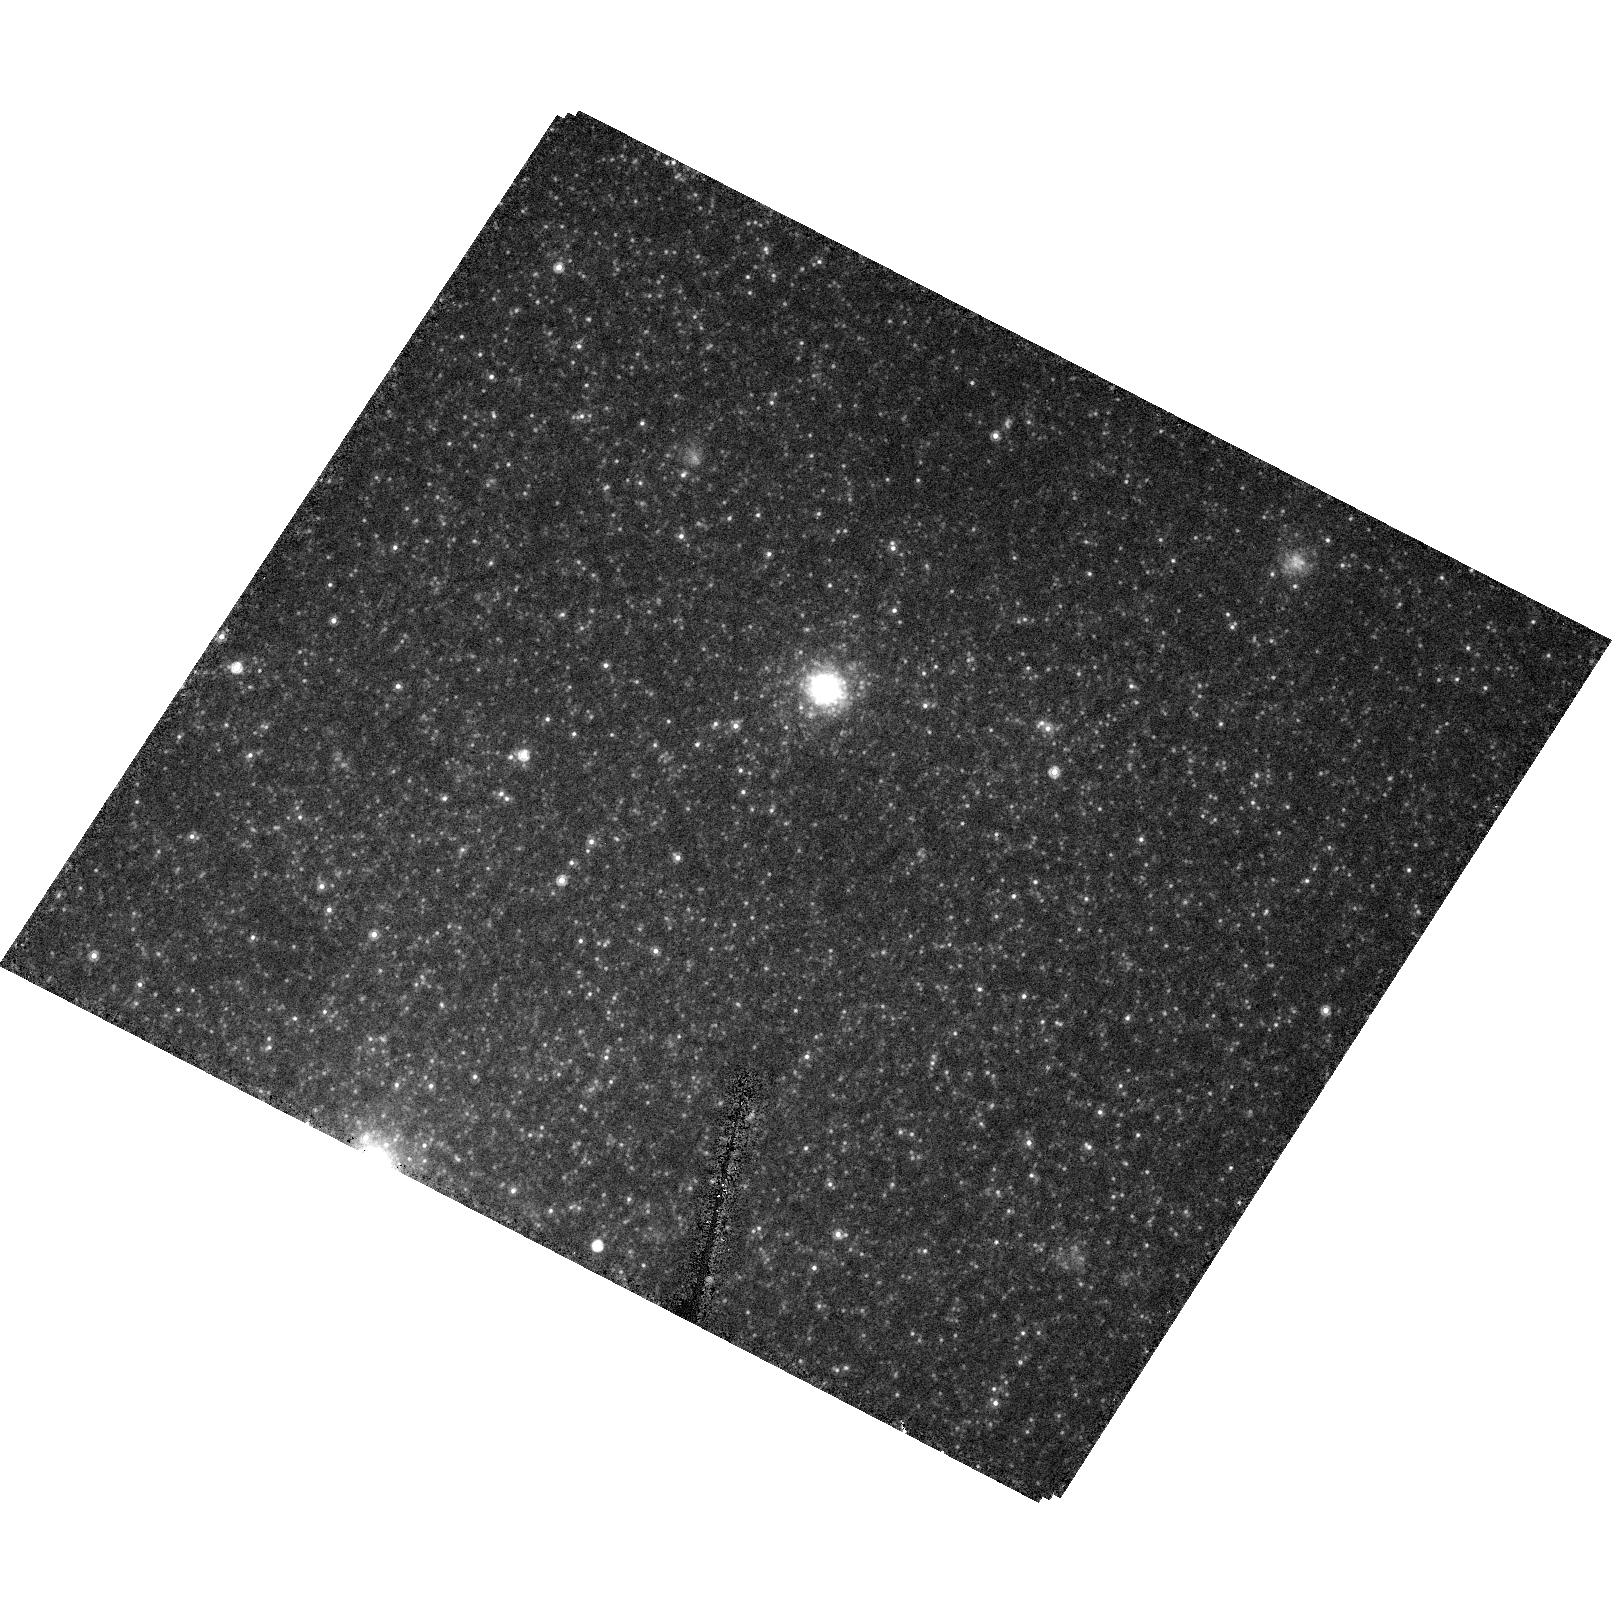
Target: NGC4214-POS2
Instrument: ACS/HRC
Filter: F814W
Exposure: 6 min
Observation ID: hst_10332_10_acs_hrc_f814w_j90w10

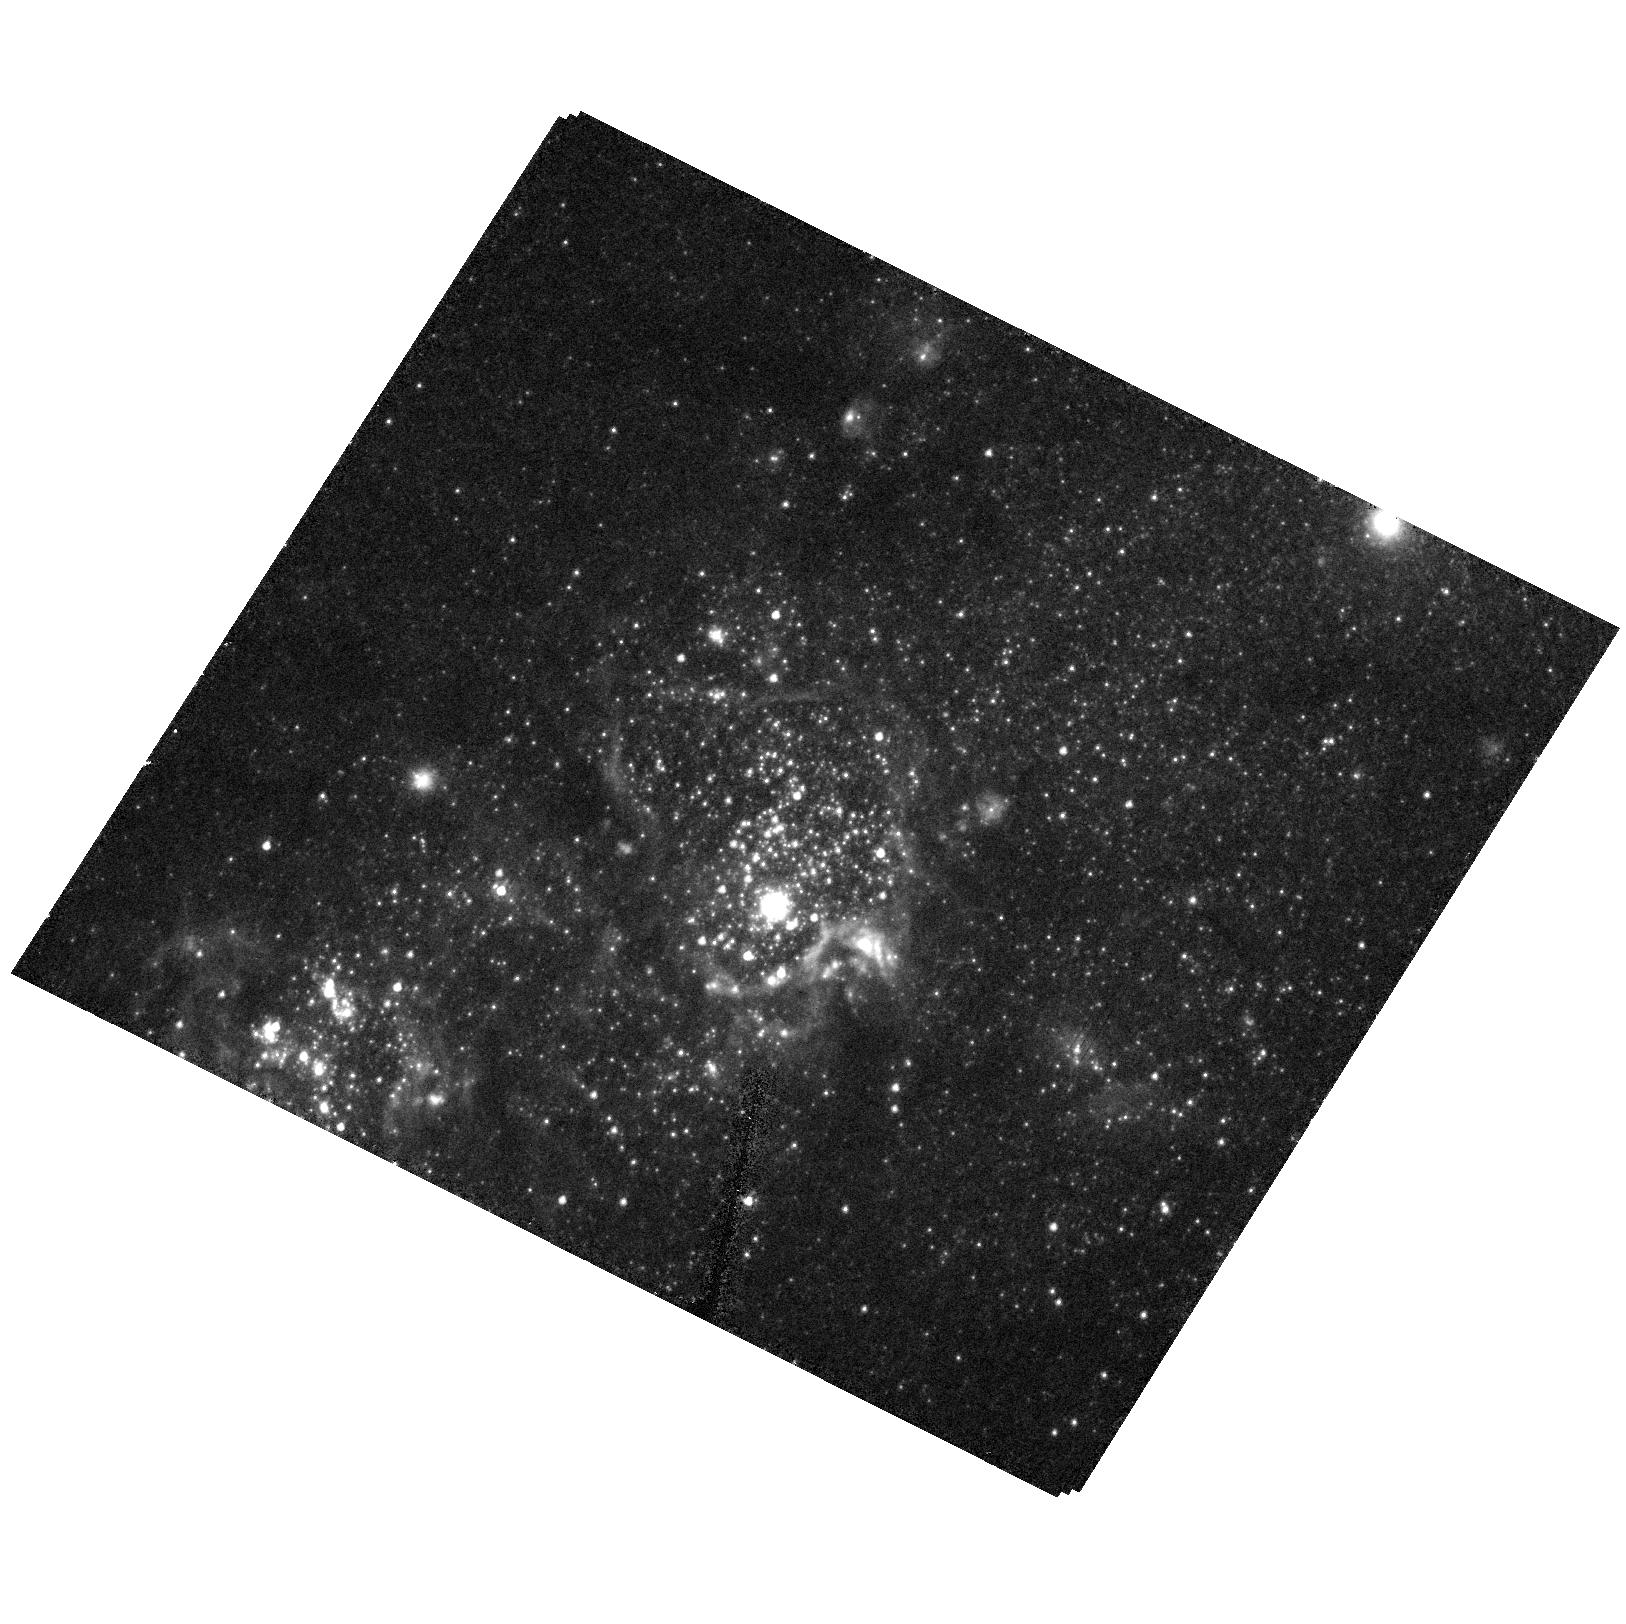
Target: NGC4214
Instrument: ACS/HRC
Filter: F555W
Exposure: 7 min
Observation ID: hst_10332_20_acs_hrc_f555w_j90w20

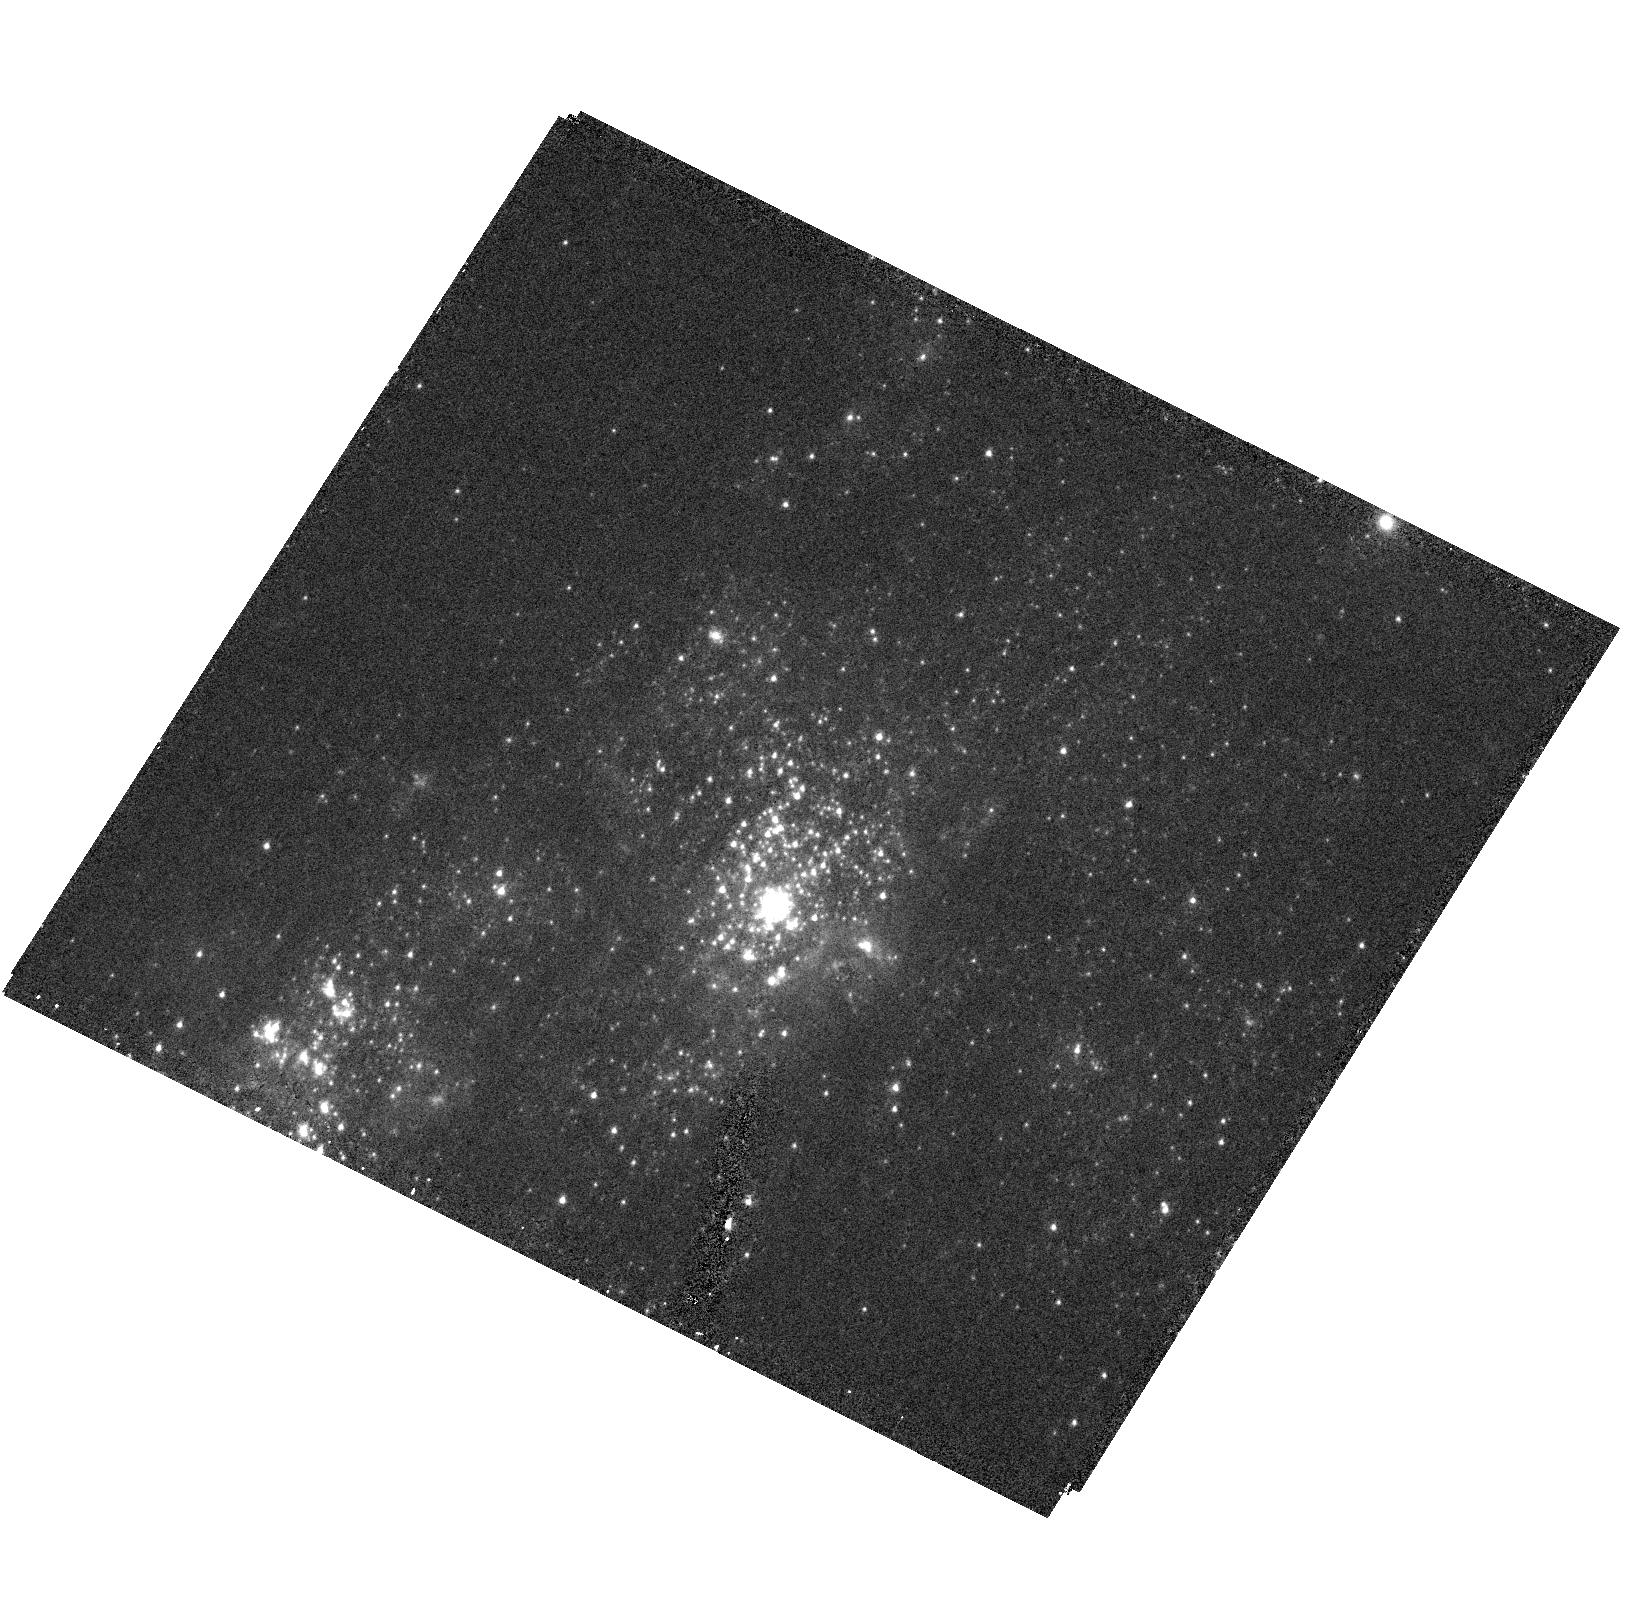
Target: NGC4214
Instrument: ACS/HRC
Filter: F330W
Exposure: 13 min
Observation ID: hst_10332_20_acs_hrc_f330w_j90w20

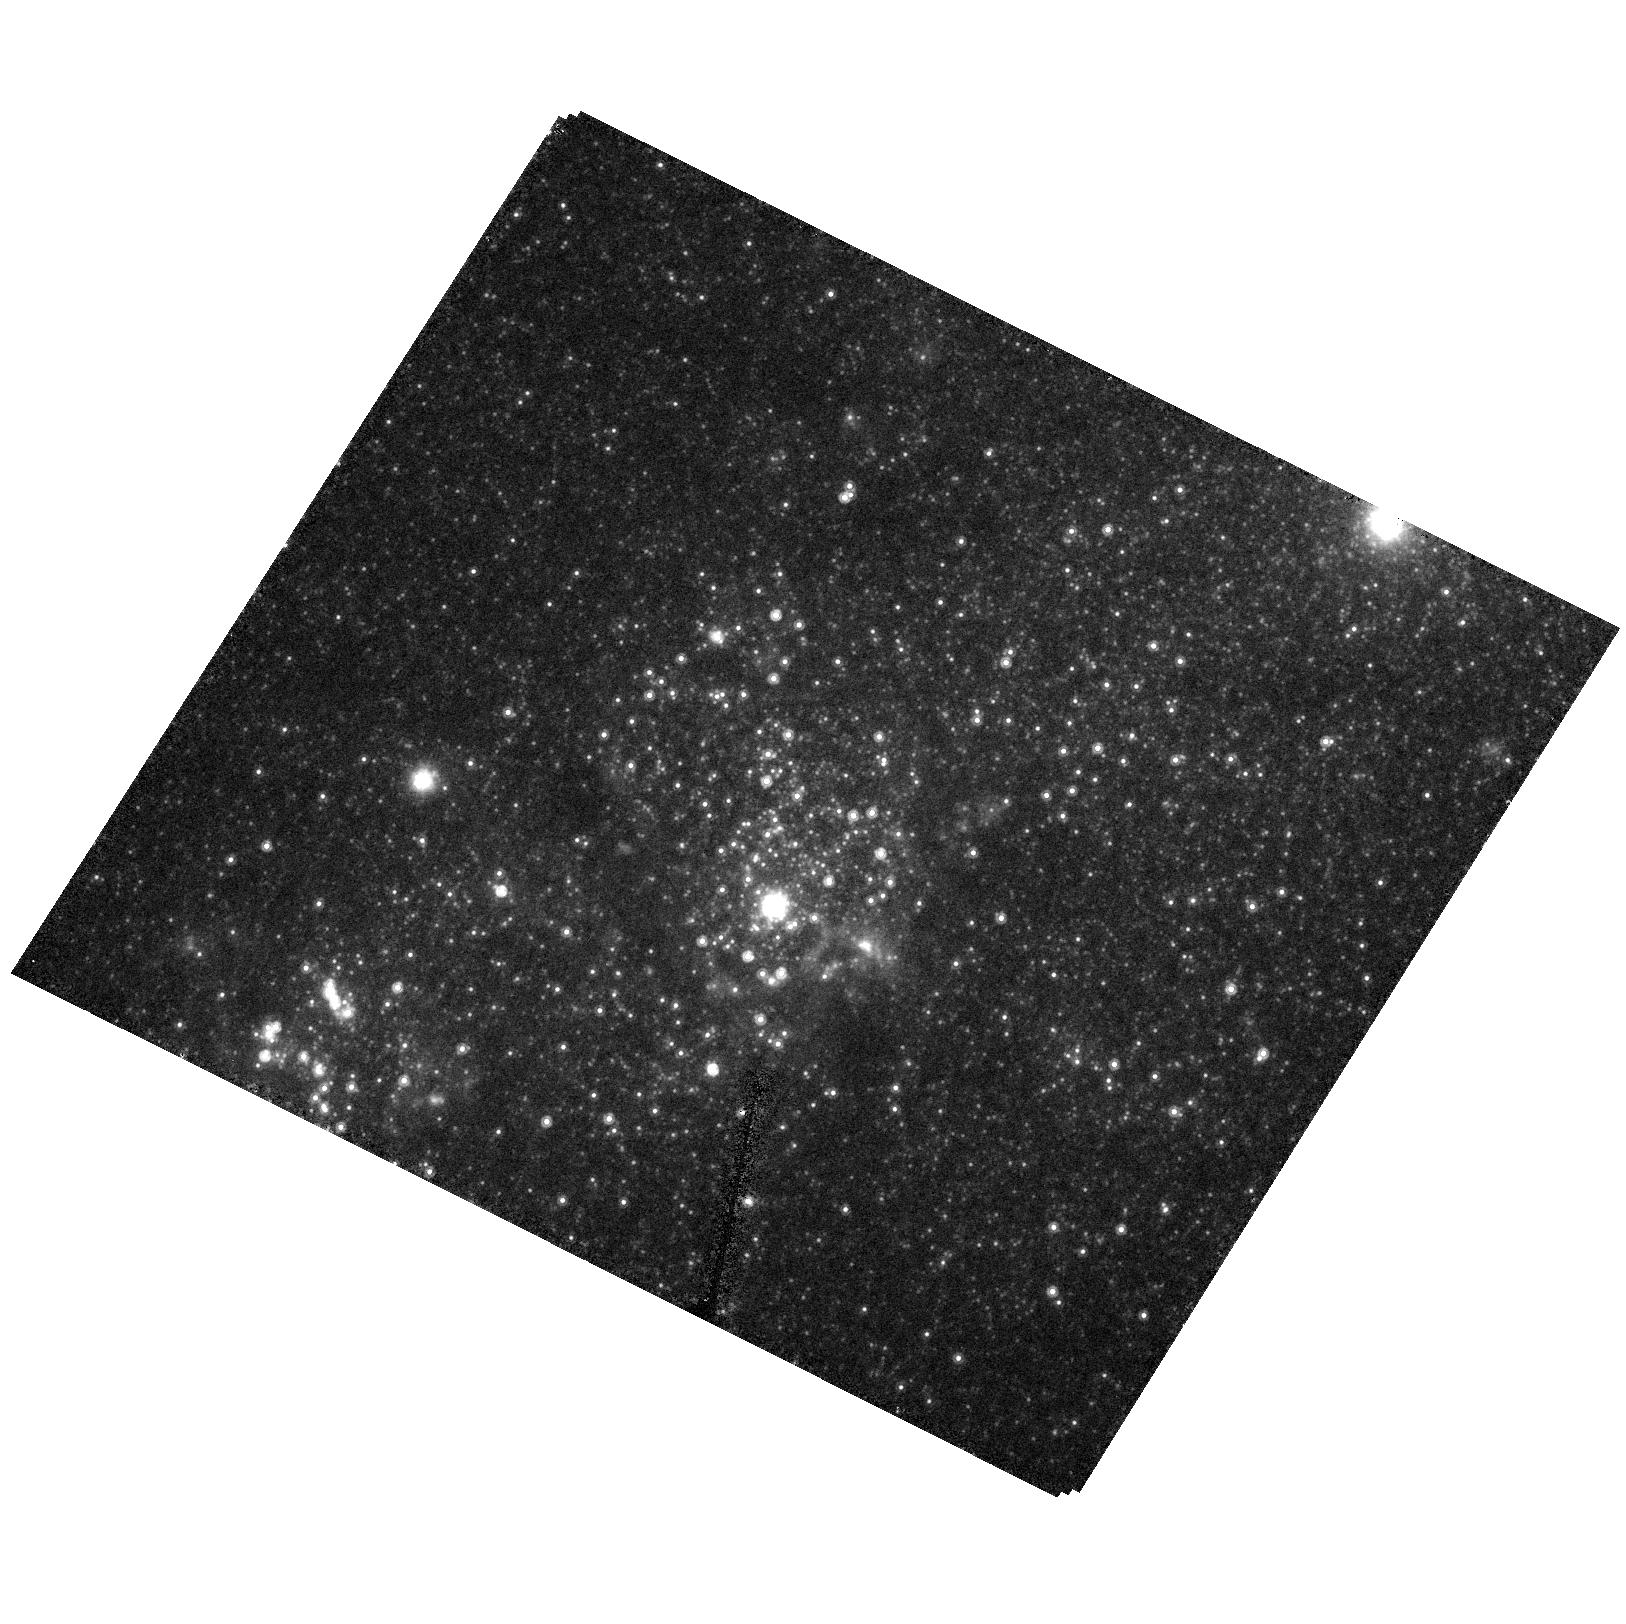
Target: NGC4214
Instrument: ACS/HRC
Filter: F814W
Exposure: 6 min
Observation ID: hst_10332_20_acs_hrc_f814w_j90w20

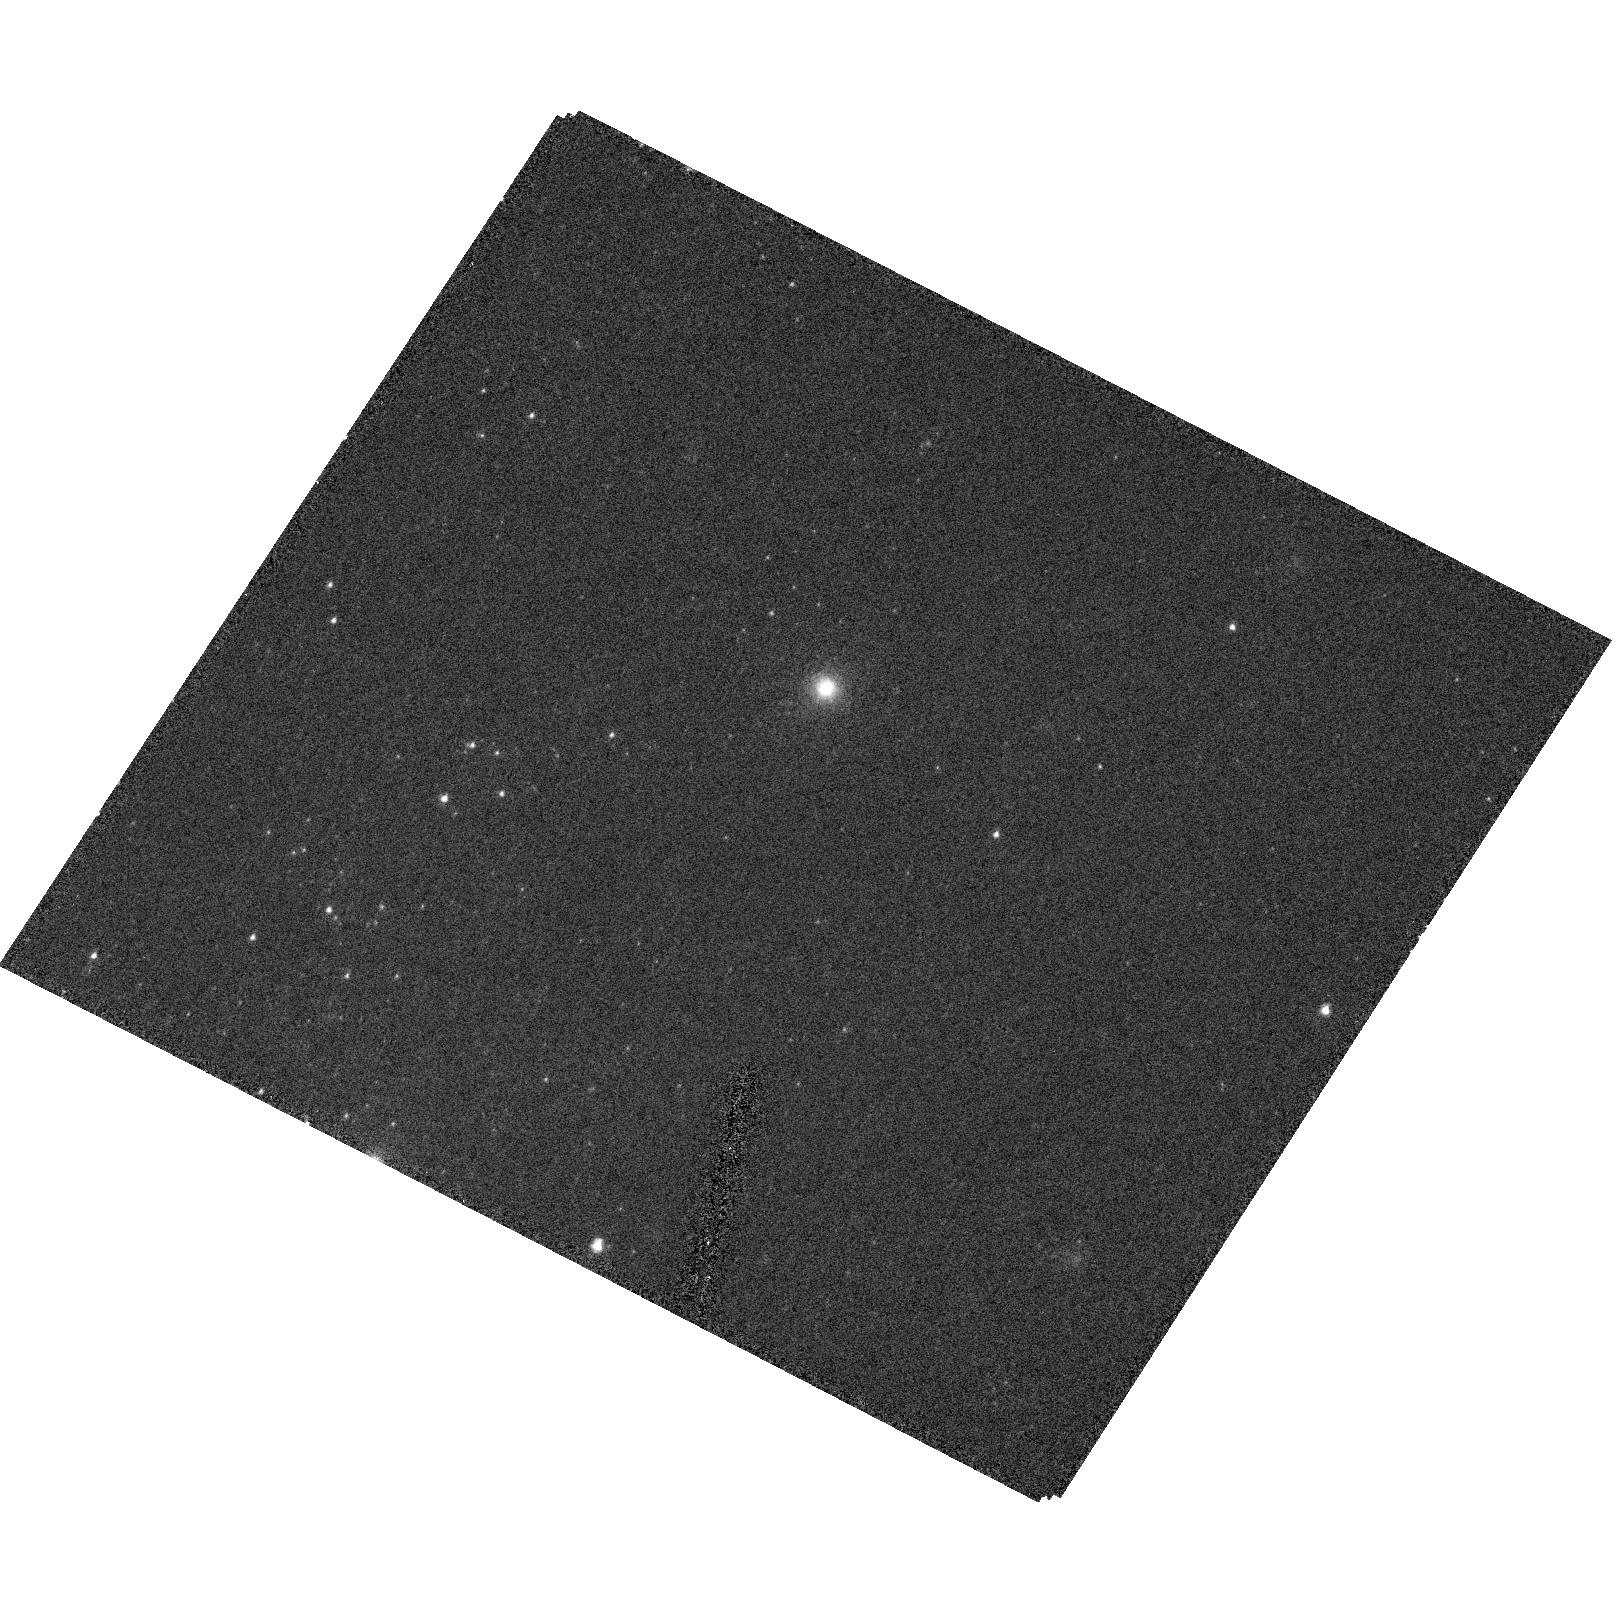
Target: NGC4214-POS2
Instrument: ACS/HRC
Filter: F330W
Exposure: 13 min
Observation ID: hst_10332_10_acs_hrc_f330w_j90w10

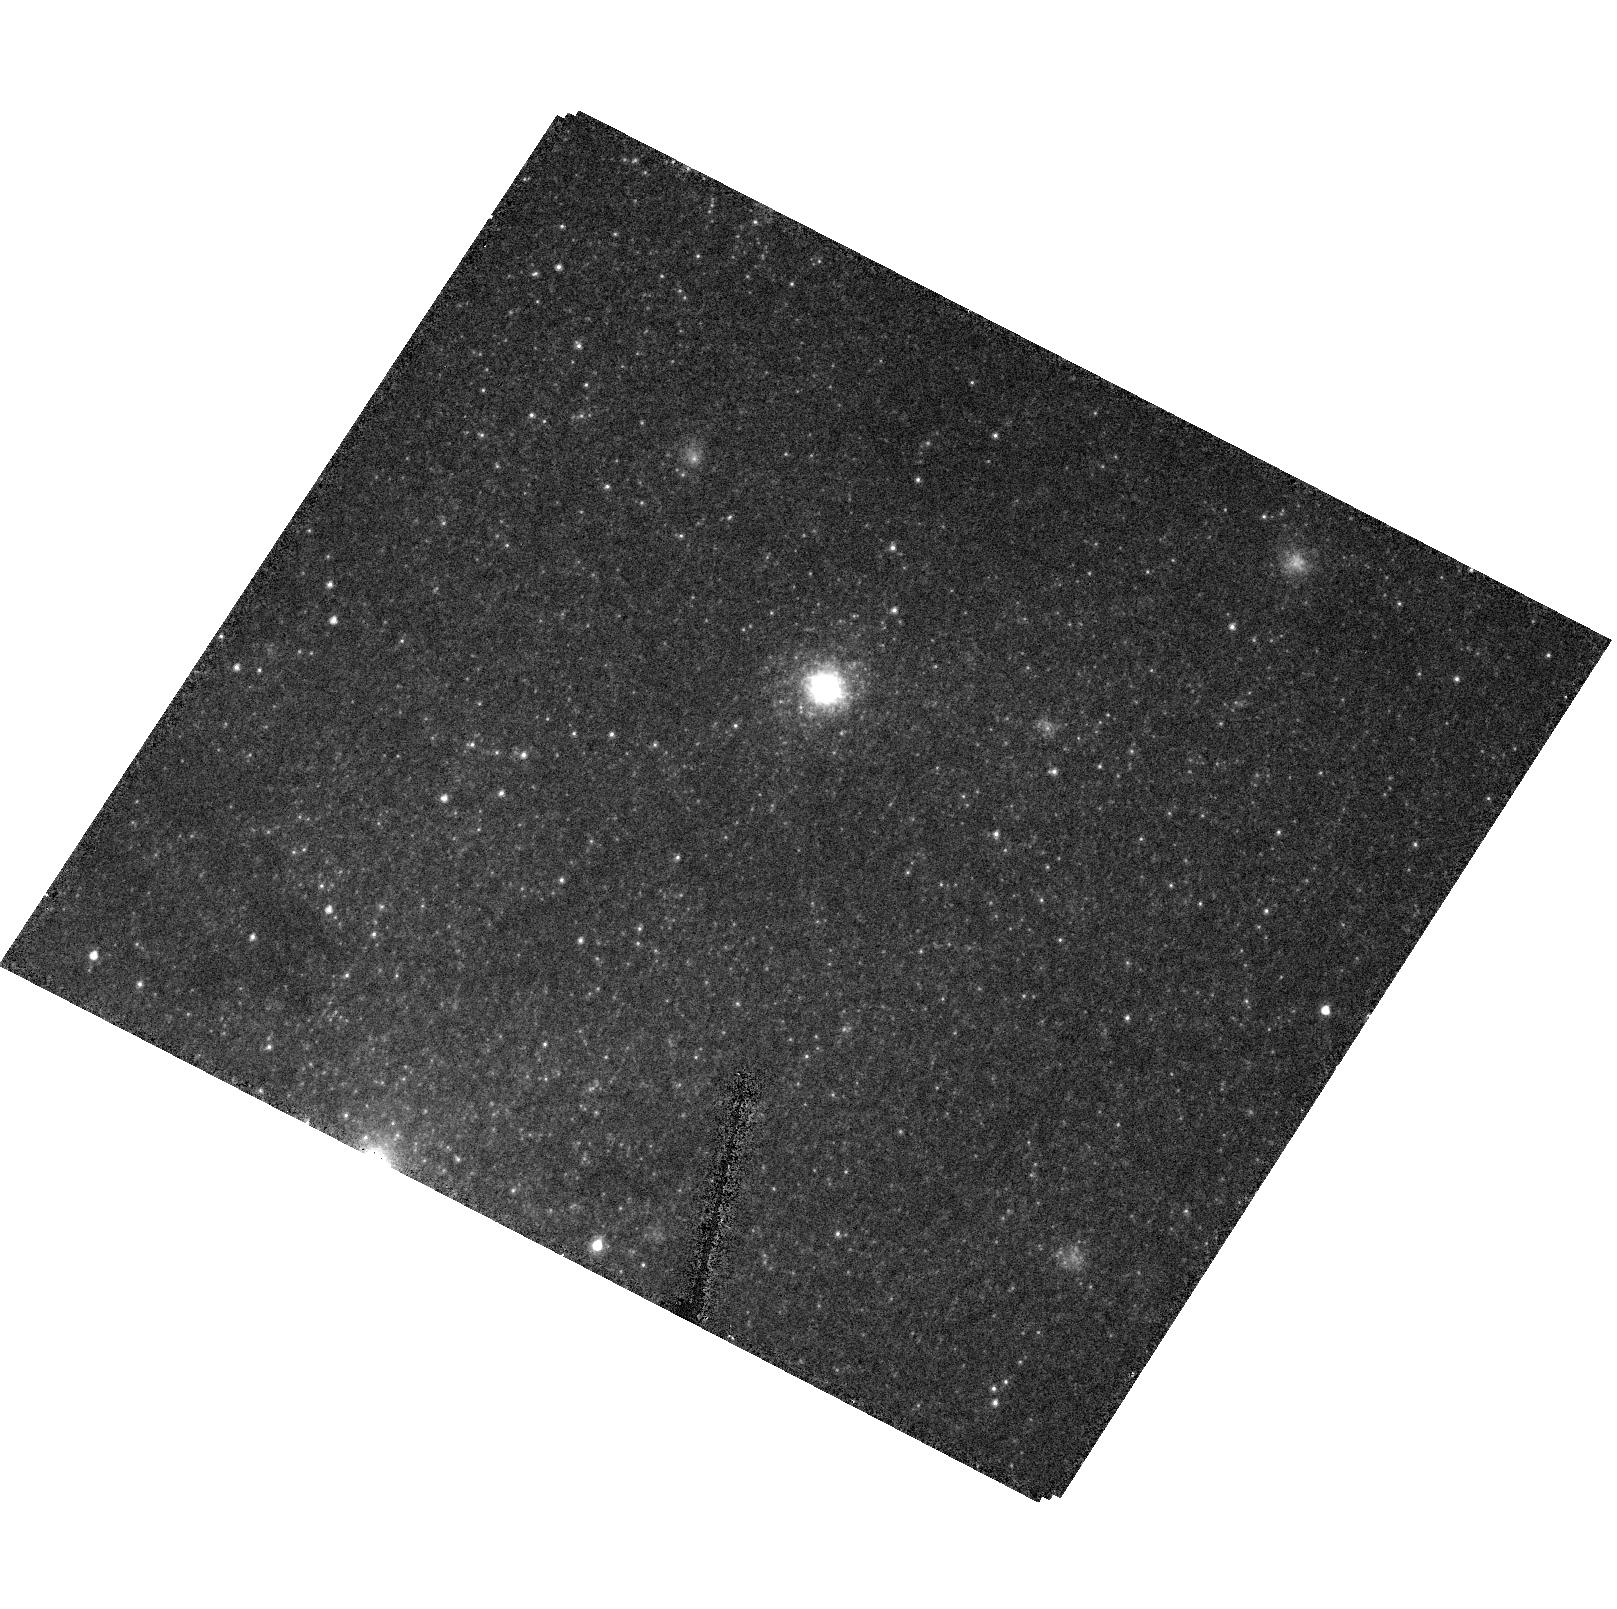
Target: NGC4214-POS2
Instrument: ACS/HRC
Filter: F555W
Exposure: 7 min
Observation ID: hst_10332_10_acs_hrc_f555w_j90w10

Starburst Galaxies and Their Population of Super Star Clusters (PI: Ford, Holland)

Starbursts are ideally suited to study the evolution of high mass stars, the physics of star formation, and the chemical enrichment of the intergalactic medium (IGM). Starbursts efficiently form Super Star Clusters (SSC) which may be young protoglobular clusters. High resolution imaging will address two important outstanding issues: 1) how long starbursts last and 2) whether SSCs are indeed young globular clusters. The duration of starbursts is important because: (1) it determines how efficiently a starburst can heat and enrich the IGM; (2) the duration combined with estimates of the fraction of galaxies which host starbursts yields the total number of starbursts a galaxy can suffer. Finally, since local starbursts are analogs to high-z galaxies, the results have implications on the initial formation timescale of galaxies. Starburst duration will be determined from HRC imaging of two face-on starburst galaxies rich in SSCs. The UV to optical colors of the SSCs, which represent single burst chronometers, will yield their reddening and ages. The range of ages gives the starburst duration. The nature of SSCs will be investigated by imaging four of the nearest starbursts in three bands. By comparing the sizes of their SSCs at different wavelengths we will address the issue of whether SSCs suffer from early mass segregation. Without some mass segregation the velocity dispersions of SSCs suggest that they are deficient in low mass stars, and hence may not represent true proto-globular clusters.